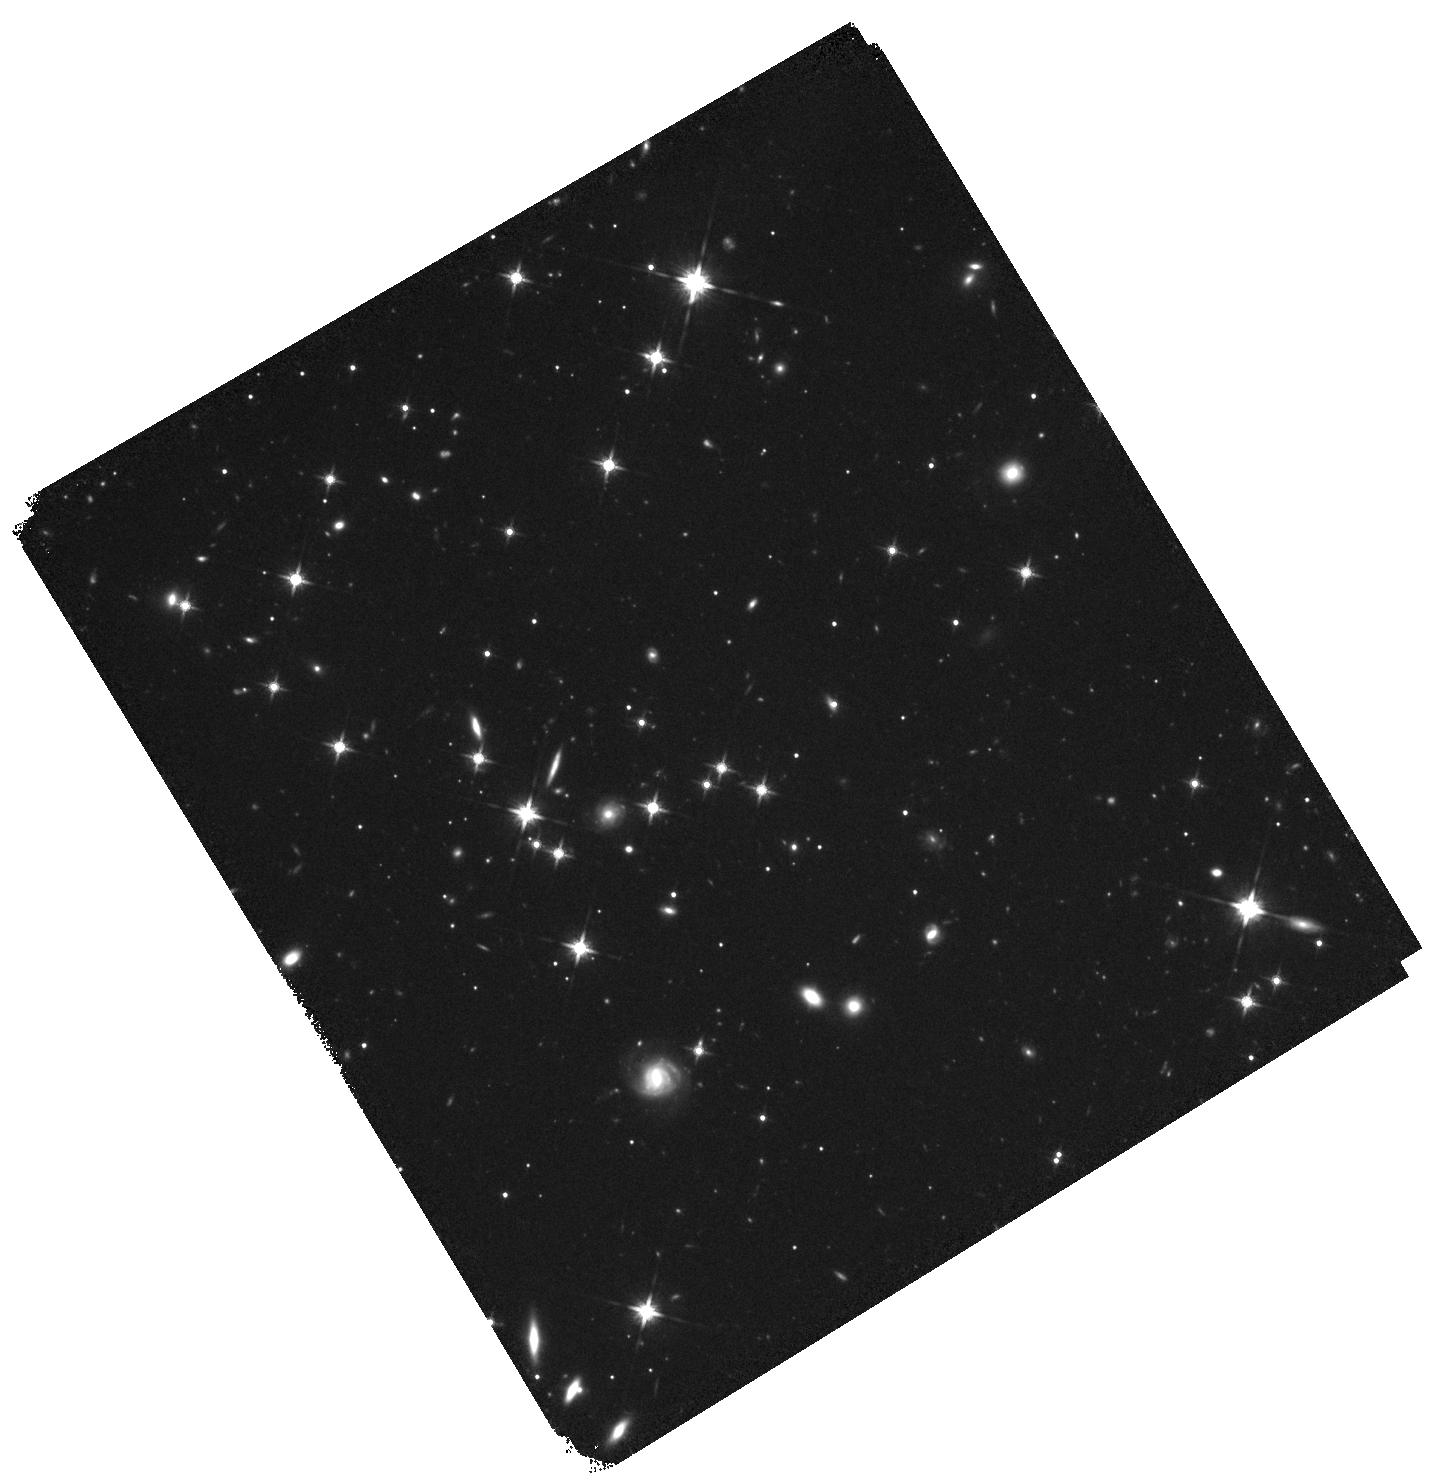
Target: P308-21. Instrument: WFC3/IR. Filter: F140W. Exposure: 44 min. Observation ID: hst_14876_03_wfc3_ir_f140w_iddx03

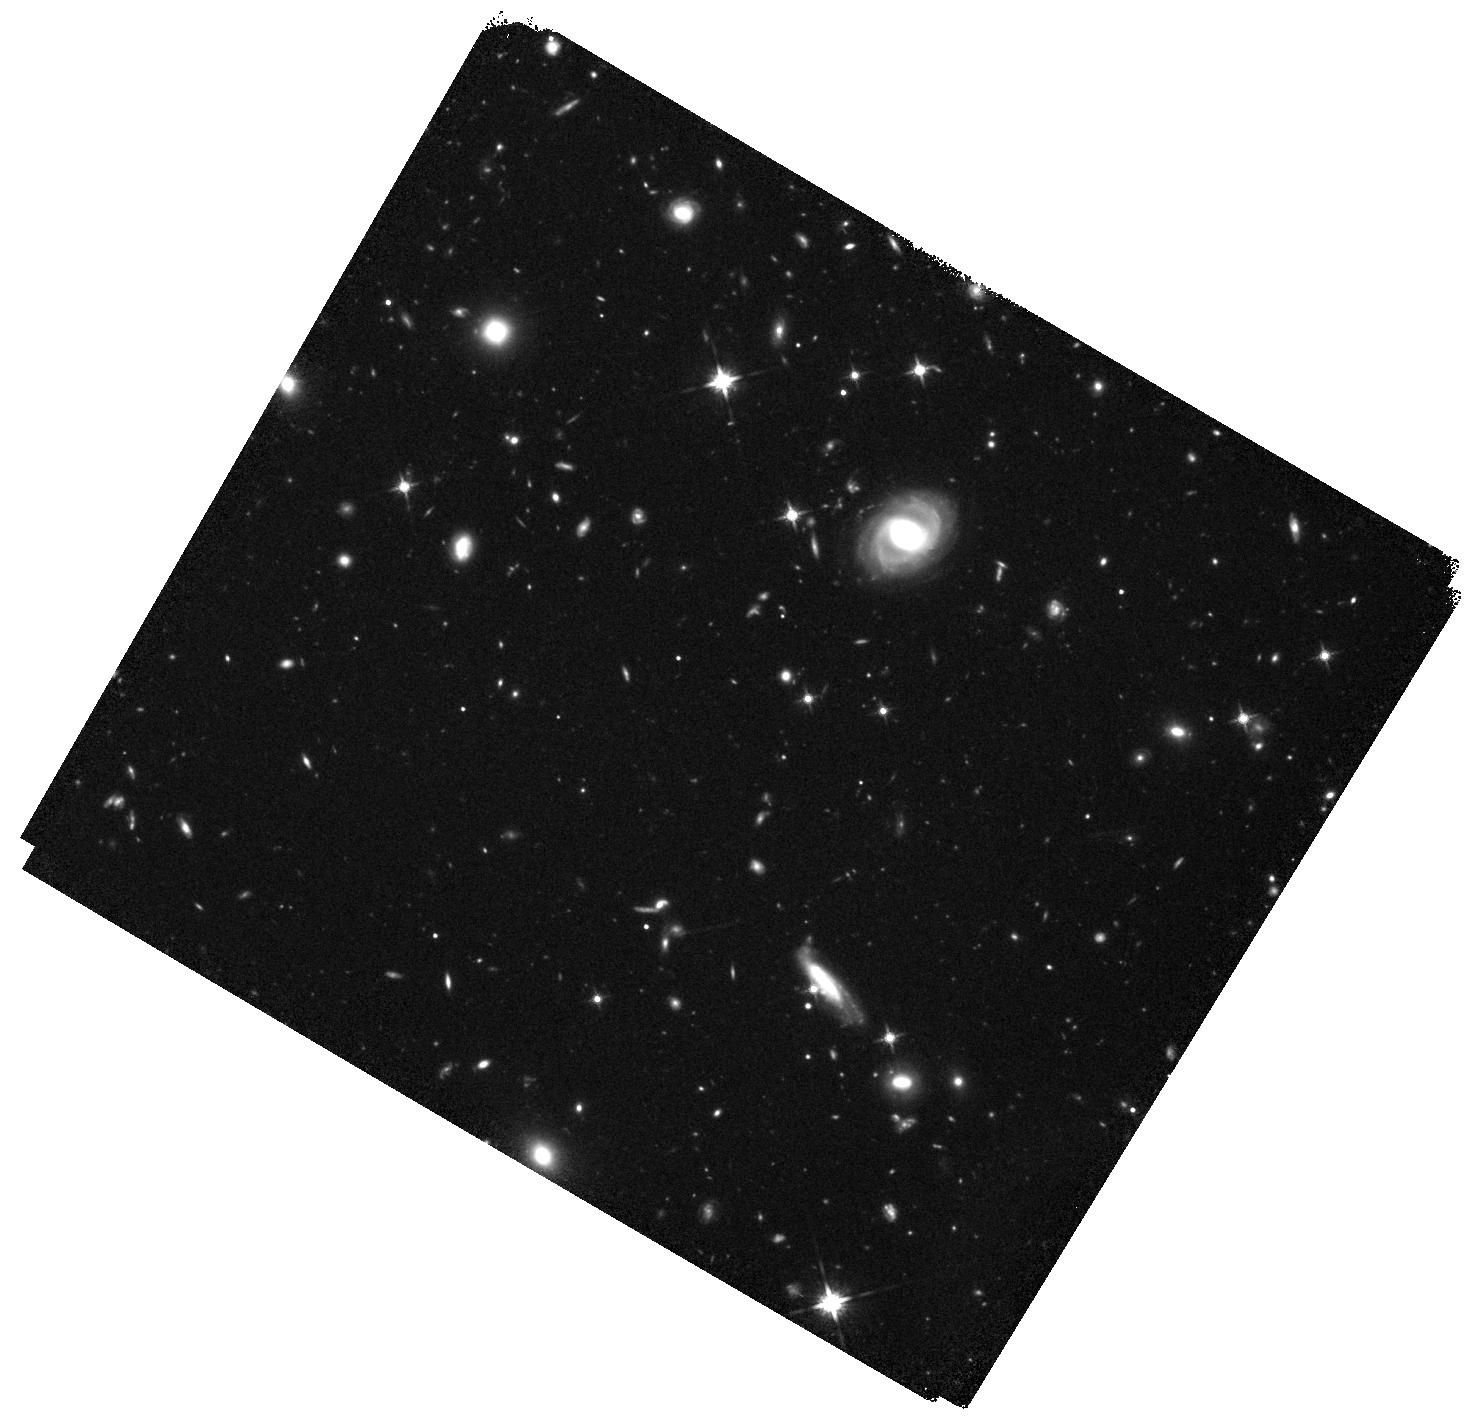
Target: J0842+1218. Instrument: WFC3/IR. Filter: F140W. Exposure: 44 min. Observation ID: hst_14876_04_wfc3_ir_f140w_iddx04

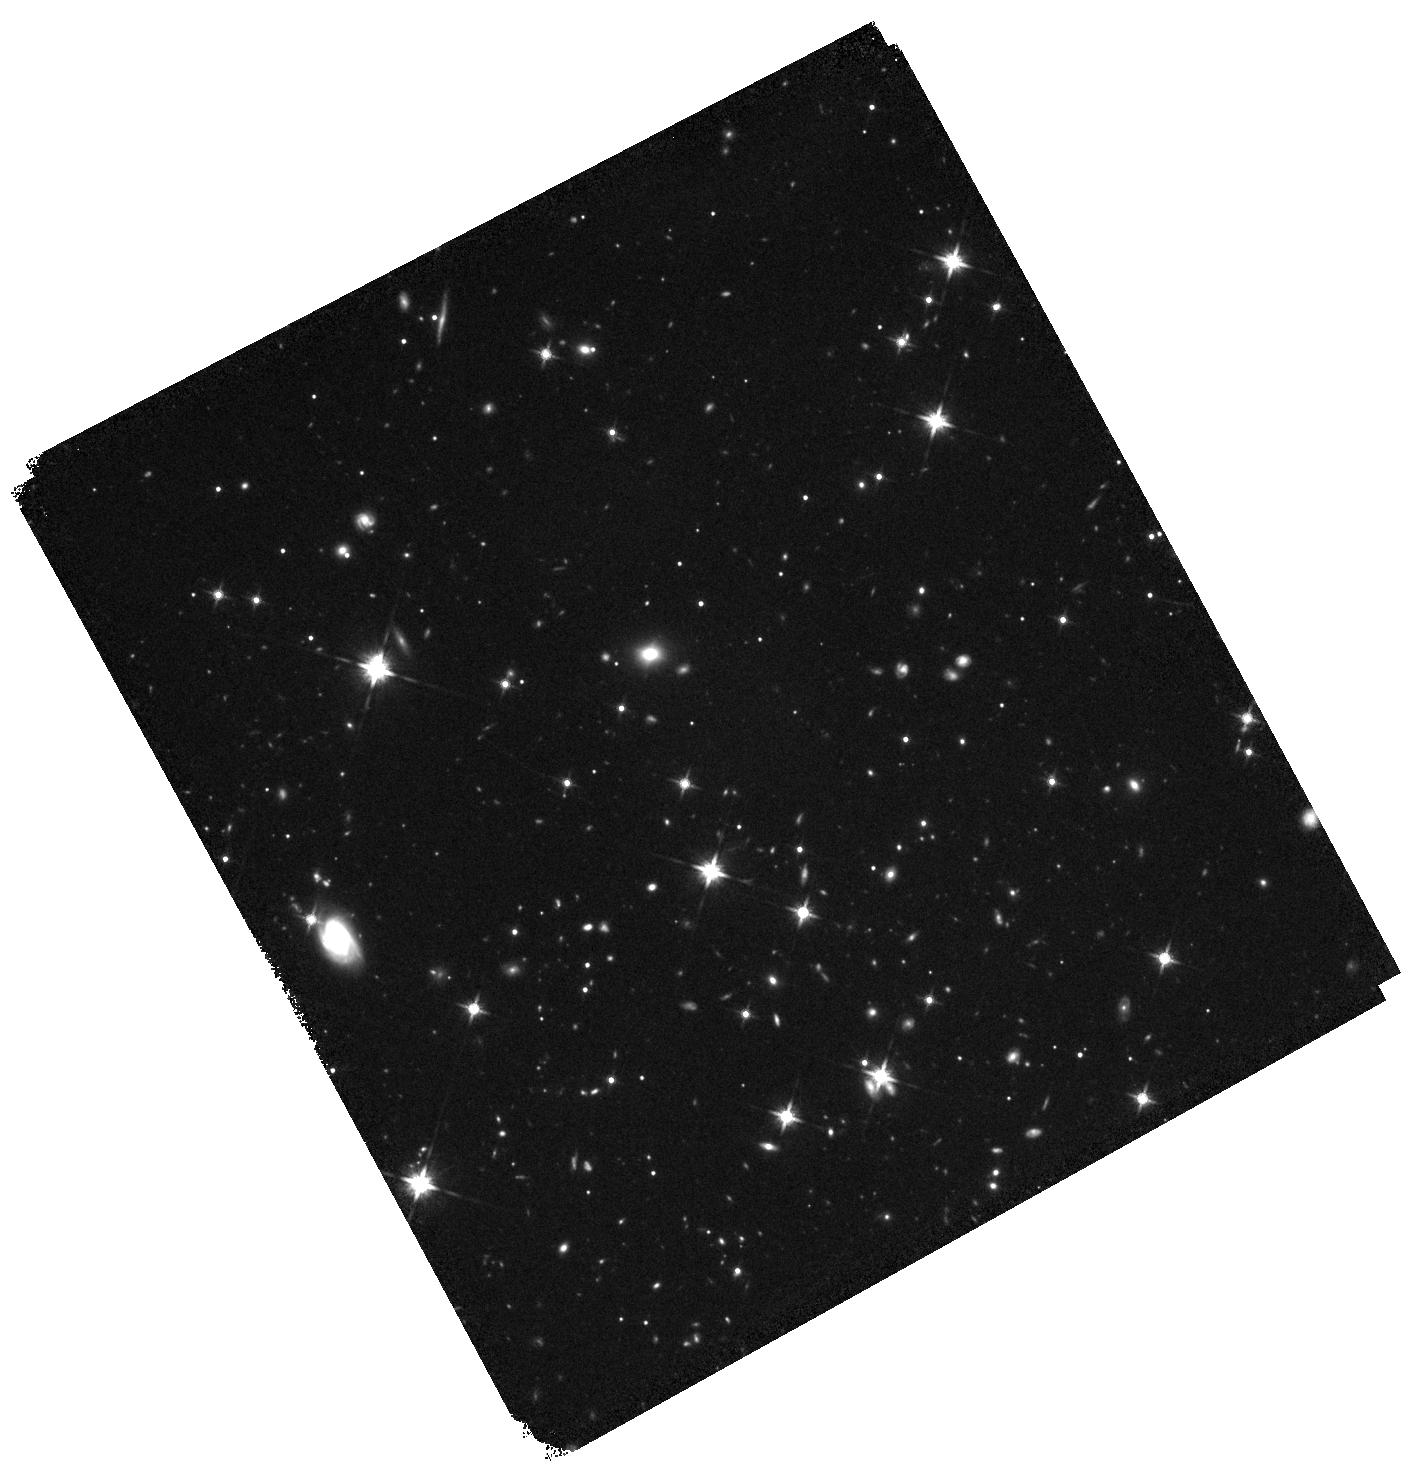
Target: J2100-1715. Instrument: WFC3/IR. Filter: F140W. Exposure: 44 min. Observation ID: hst_14876_05_wfc3_ir_f140w_iddx05

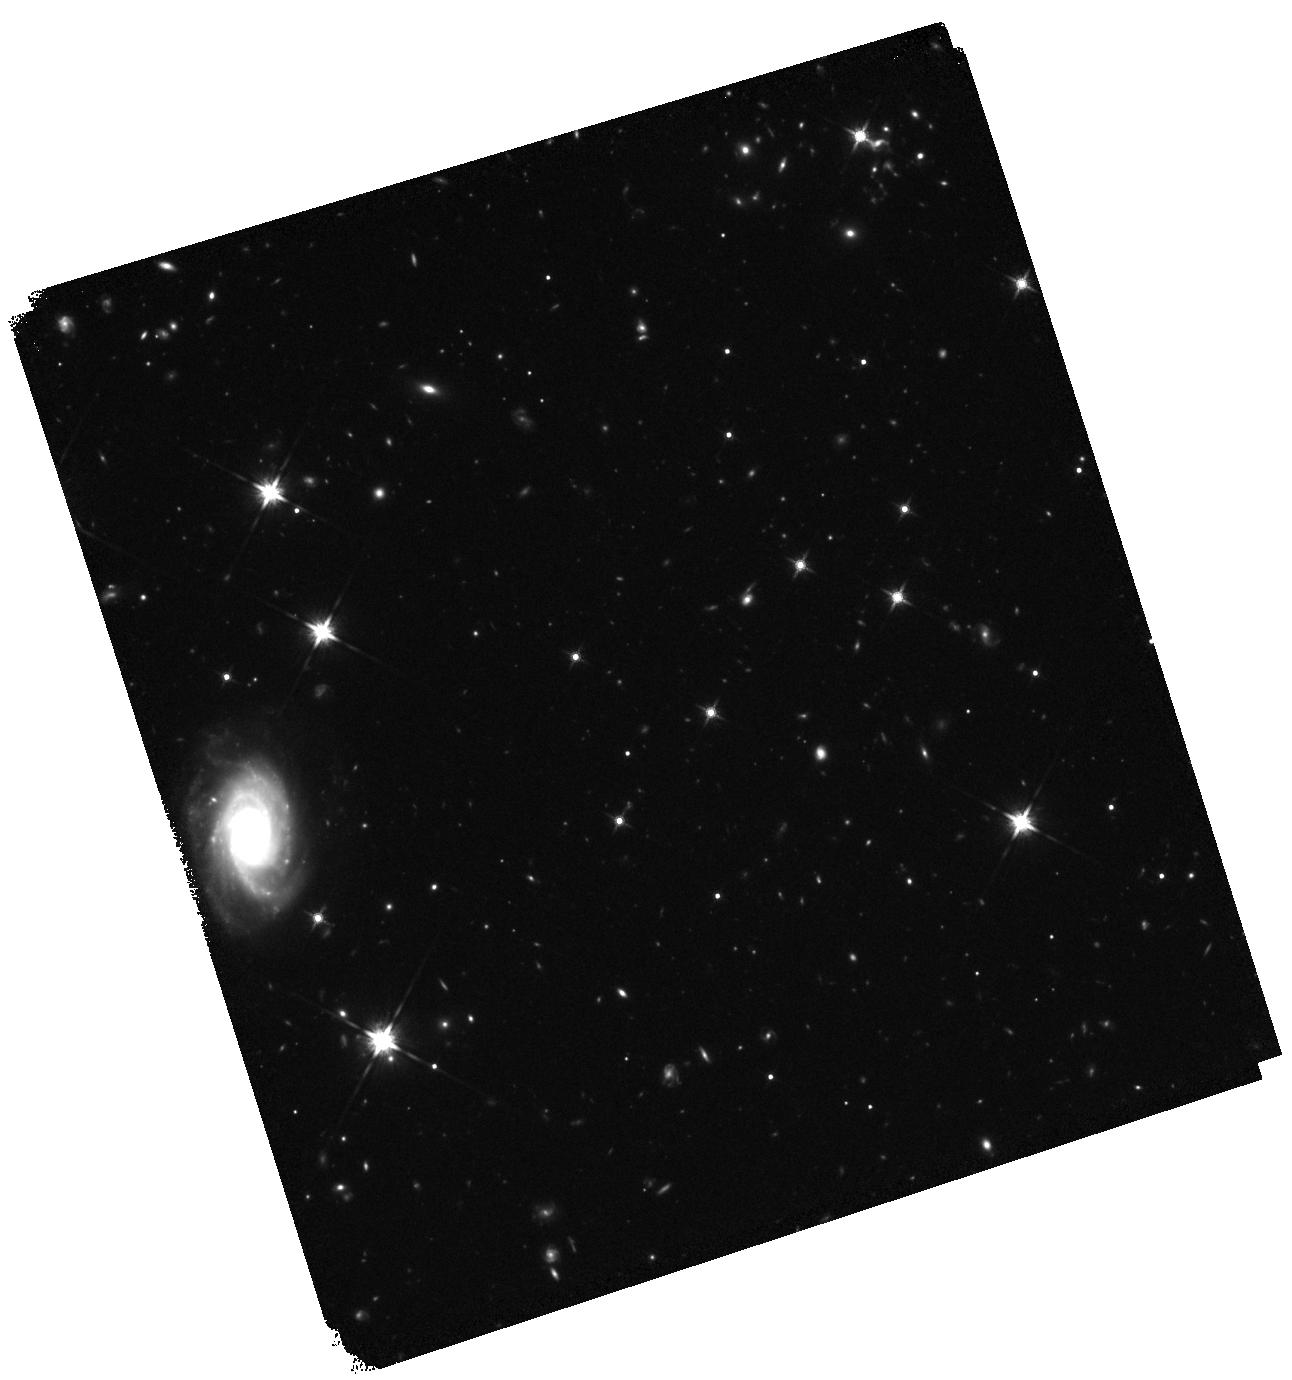
Target: J2211-3206. Instrument: WFC3/IR. Filter: F140W. Exposure: 44 min. Observation ID: hst_14876_06_wfc3_ir_f140w_iddx06

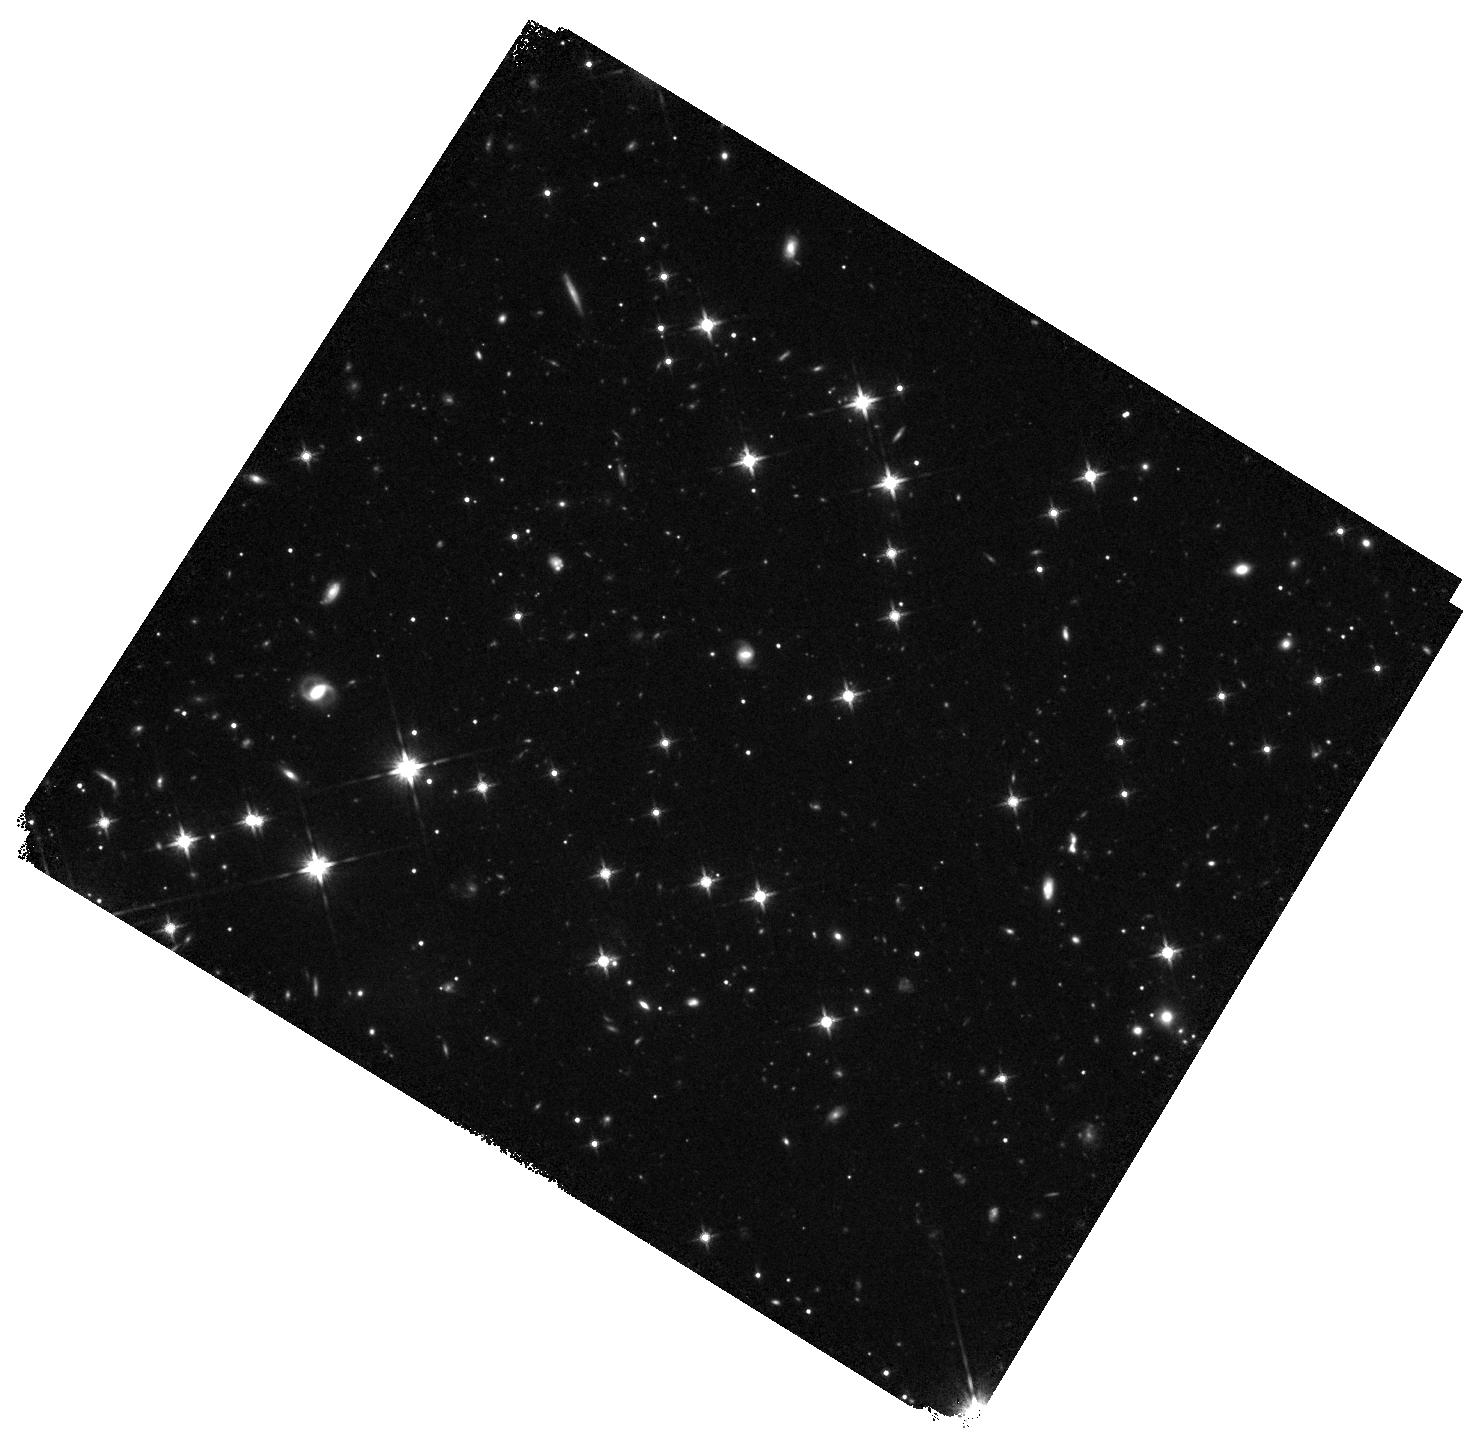
Target: P231-20. Instrument: WFC3/IR. Filter: F140W. Exposure: 44 min. Observation ID: hst_14876_01_wfc3_ir_f140w_iddx01

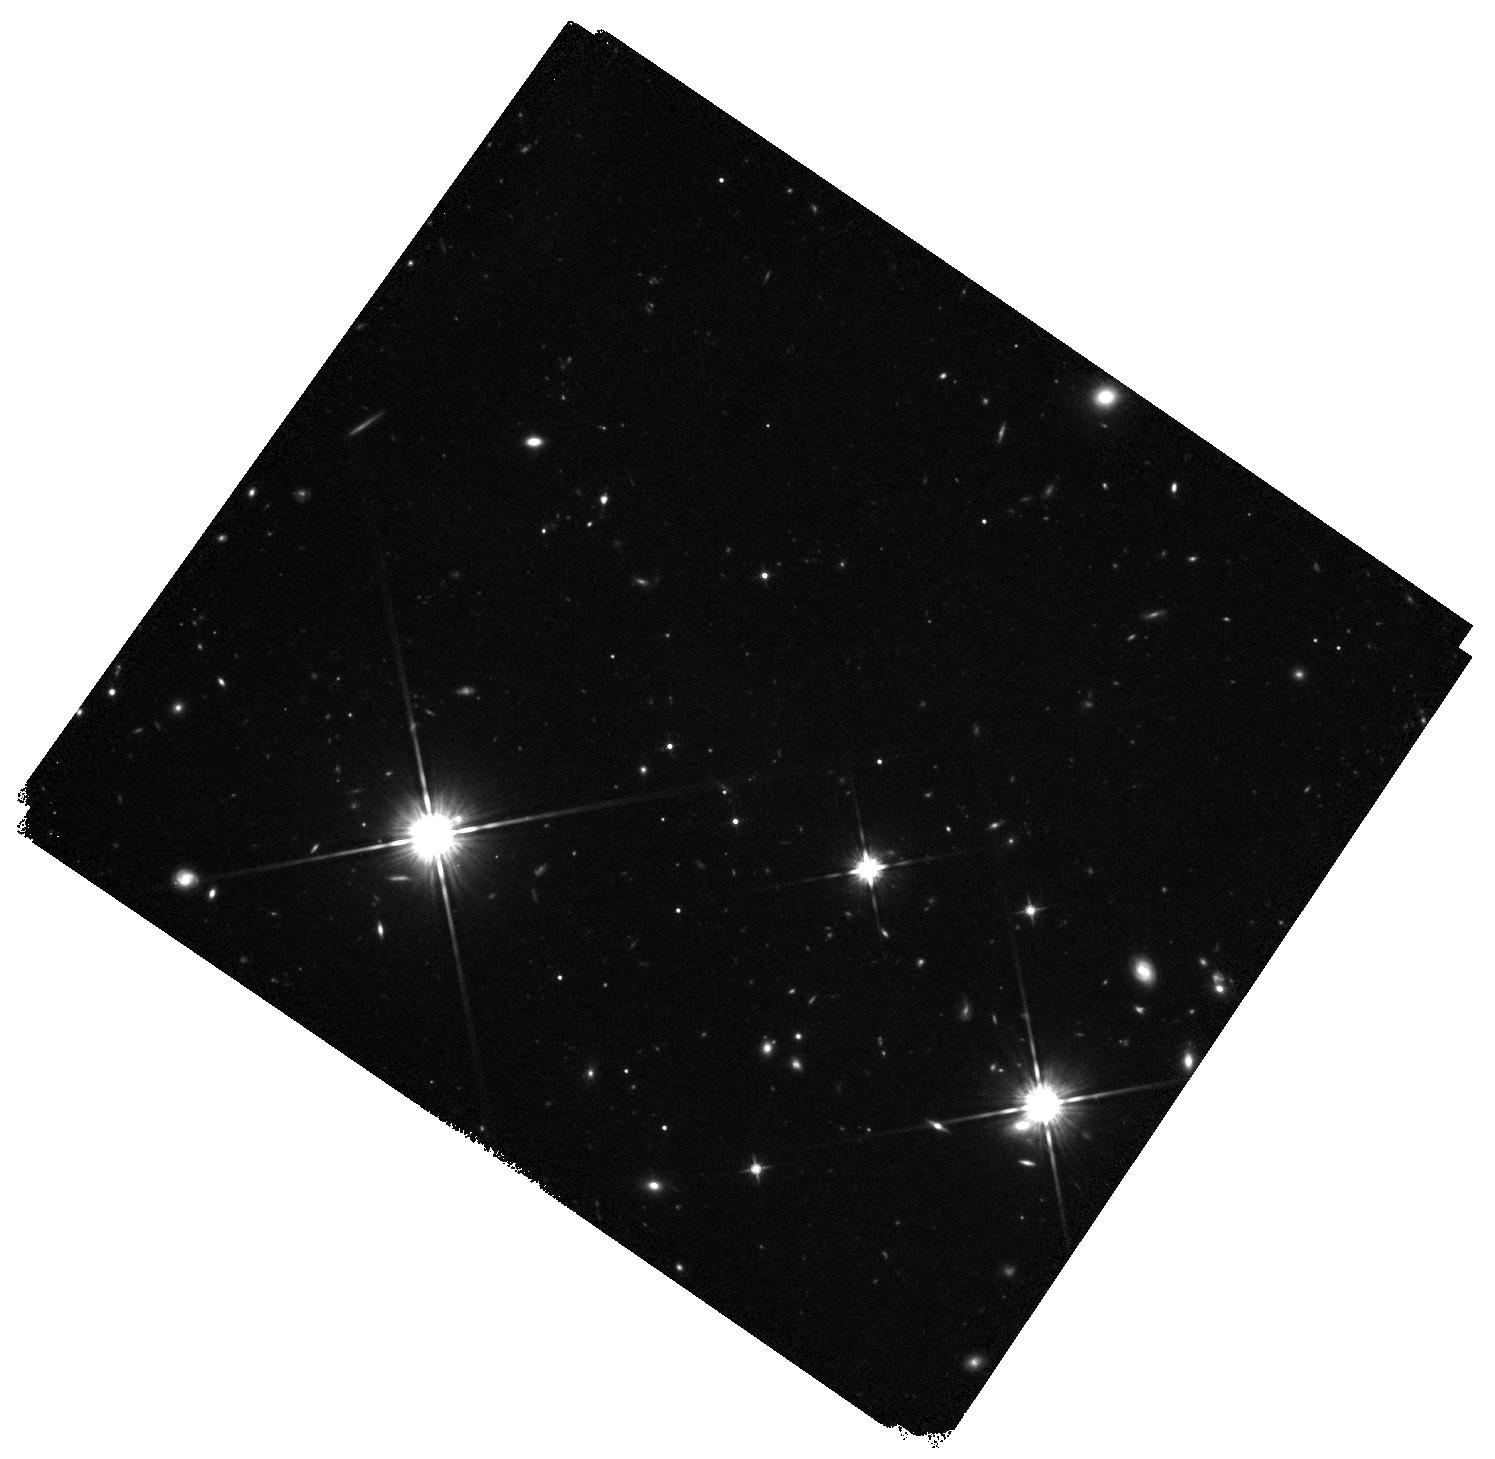
Target: P167-13. Instrument: WFC3/IR. Filter: F140W. Exposure: 44 min. Observation ID: hst_14876_02_wfc3_ir_f140w_iddx02

Spectacular mergers at the cosmic dawn: a HST, ALMA, and JWST synergy (PI: Banados, Eduardo)

How did the first massive galaxies in the universe form? Theoretical models predict that these form through mergers of gas-rich galaxies at very high-redshifts. These models are often invoked to explain the existence of massive `red and dead` galaxies by z~2. We have unexpectedly identified a sample of six z>6 QSOs with close, gas-rich companions at the same redshifts through our on-going ALMA survey of [CII] and dust emission in QSO host galaxies. This is the first unambiguous direct observational evidence of gravitational interactions within the first Gyr of the universe, supporting the aforementioned theoretical models. These newly discovered QSO-galaxy pairs are a unique sample to demonstrate key capabilities of JWST in early science, such as the multi-object and IFU modes of NIRSpec. Remarkably, three of these systems are separated by less than 10 kpc (<2 arcsec), which makes them prime targets to exploit the unparalleled IFU capabilities of JWST/NIRSpec in early science. Such observations will allow us to map the morphology and kinematics of these gravitational interactions as function of separation from the QSOs, which will enlighten our understanding of early black hole and galaxy growth. Thus, it is of critical importance to characterize the rest-frame UV/optical properties of these companions before the JWST launch. Here we propose deep WFC3/IR F140W observations to set the first firm constraints on their rest-frame UV properties, which can only be achieved by the sensitivity and resolution of HST. These timely HST observations will be essential to enable a plethora of JWST early science programs.